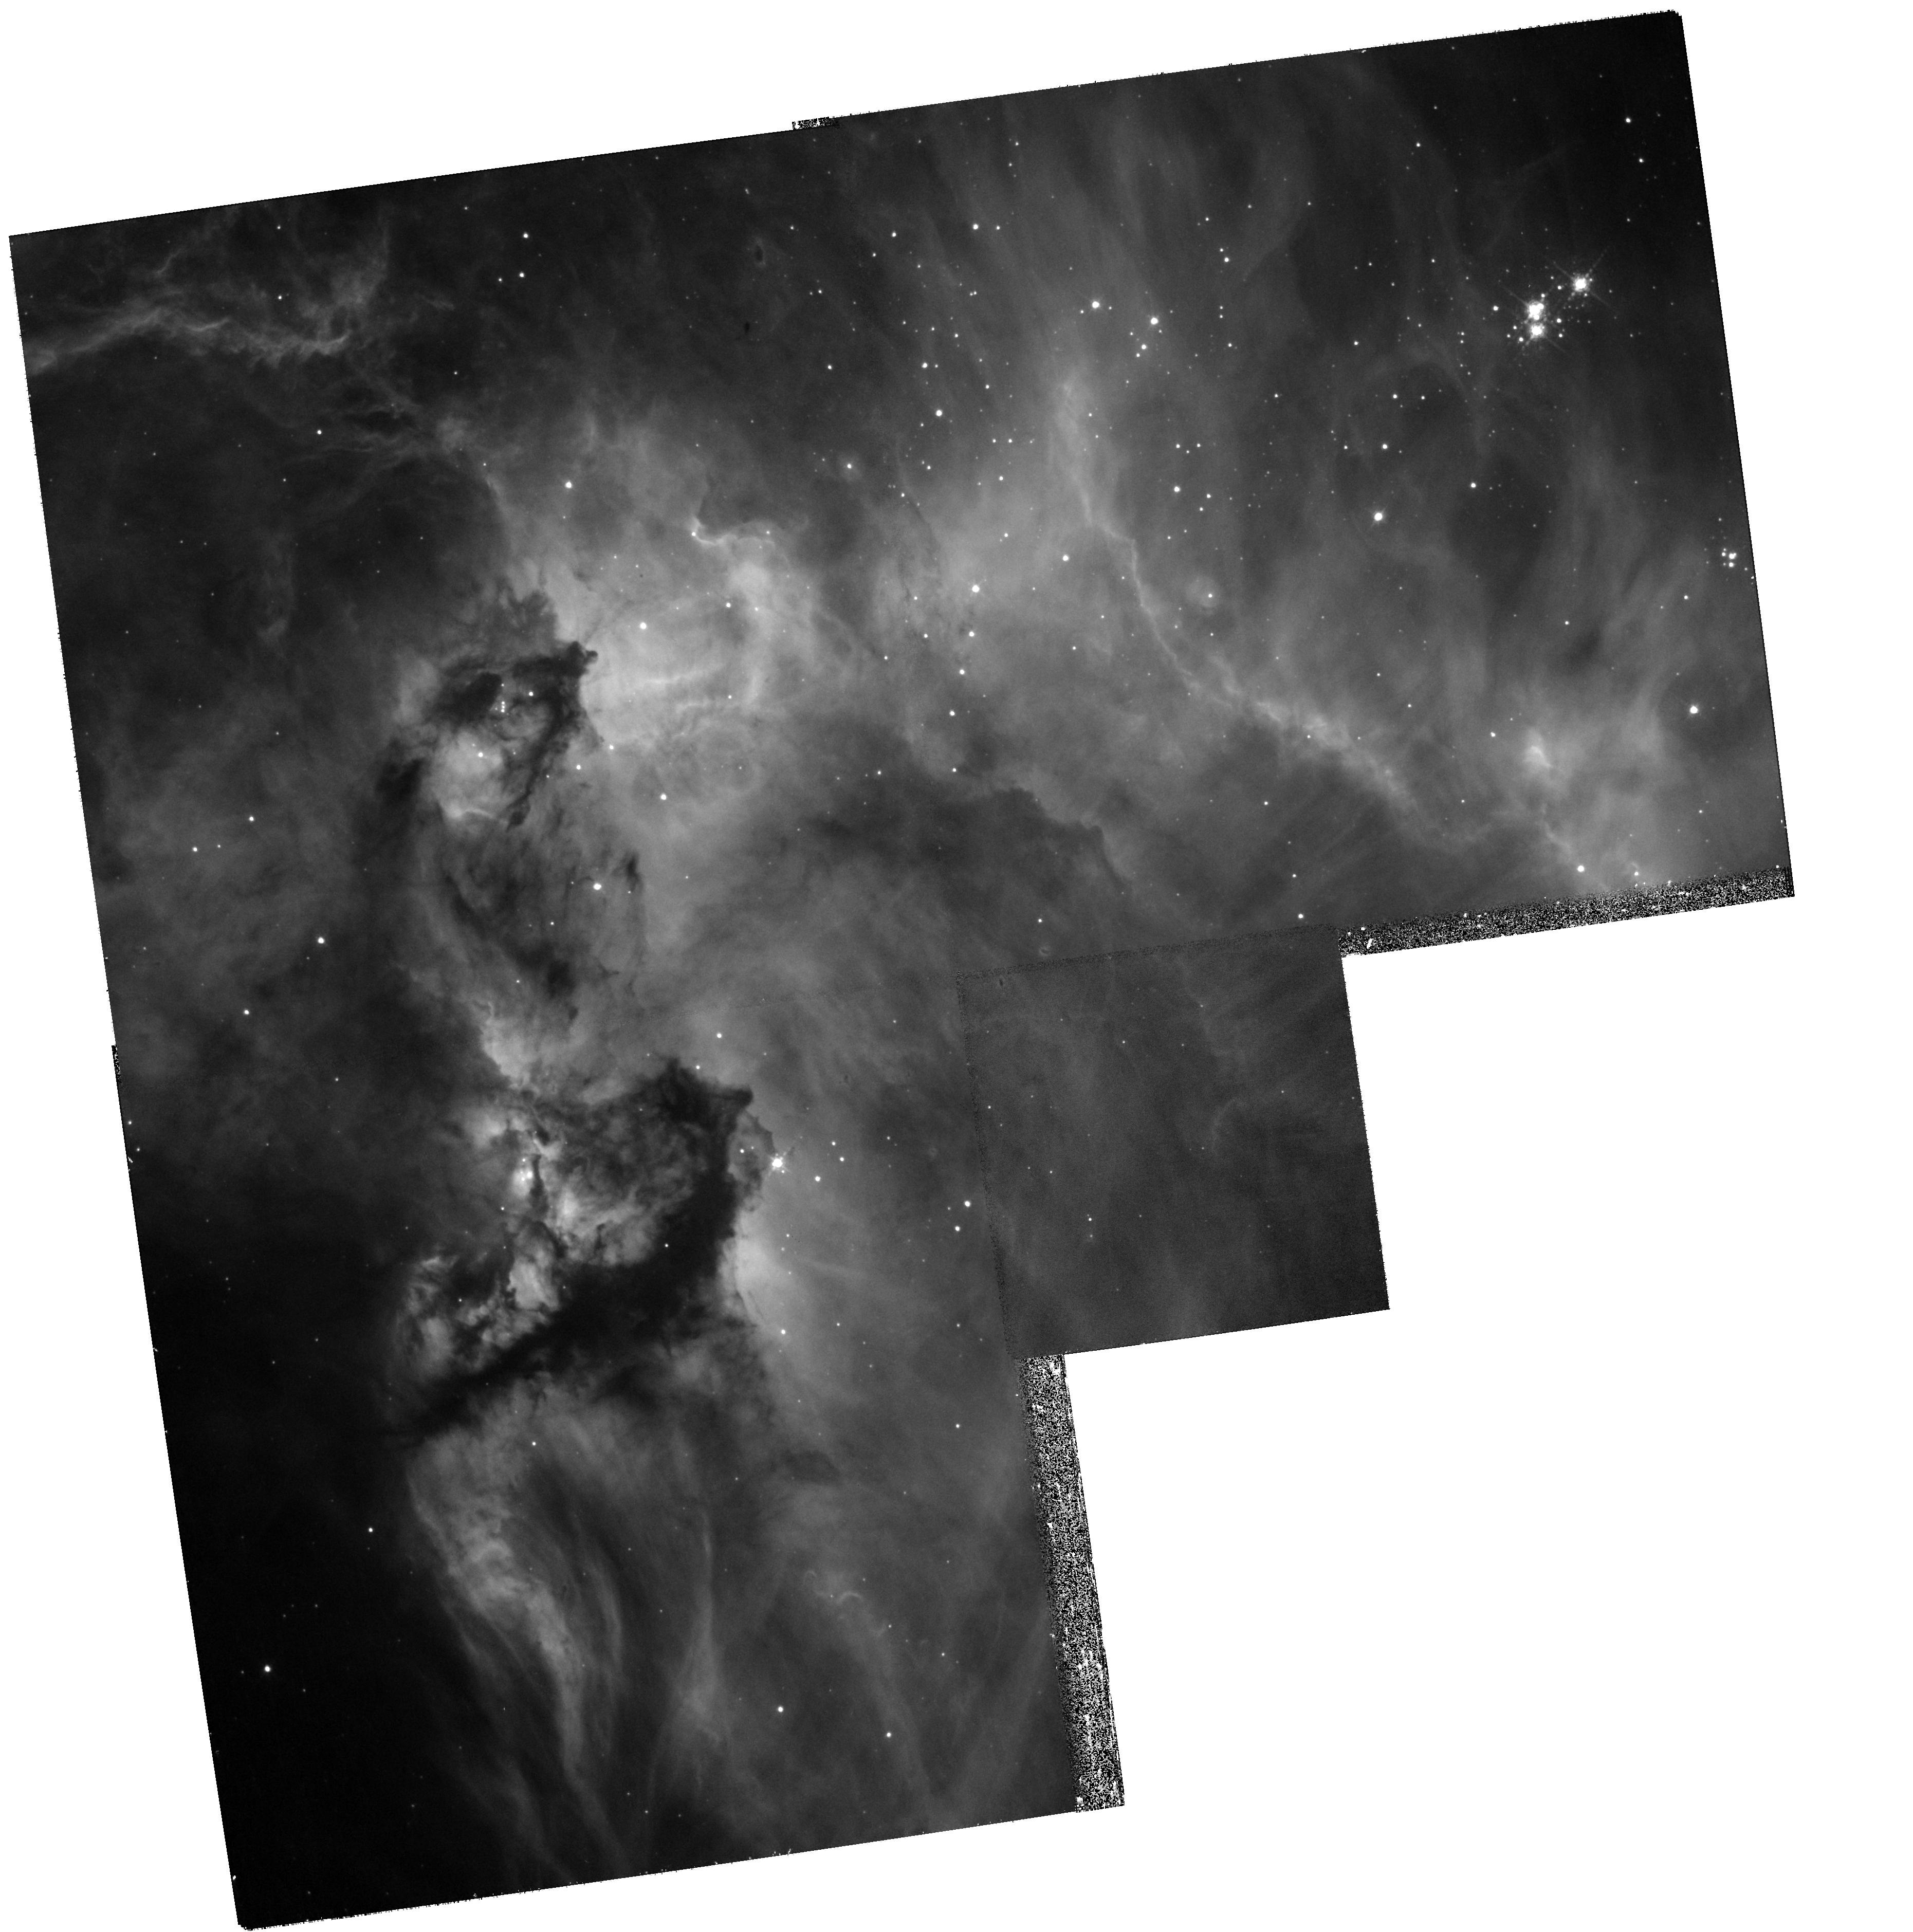
Target: NGC-2074
Instrument: WFPC2/PC
Filter: F656N
Exposure: 25 min
Observation ID: hst_11807_01_wfpc2_pc_f656n_ub5o01

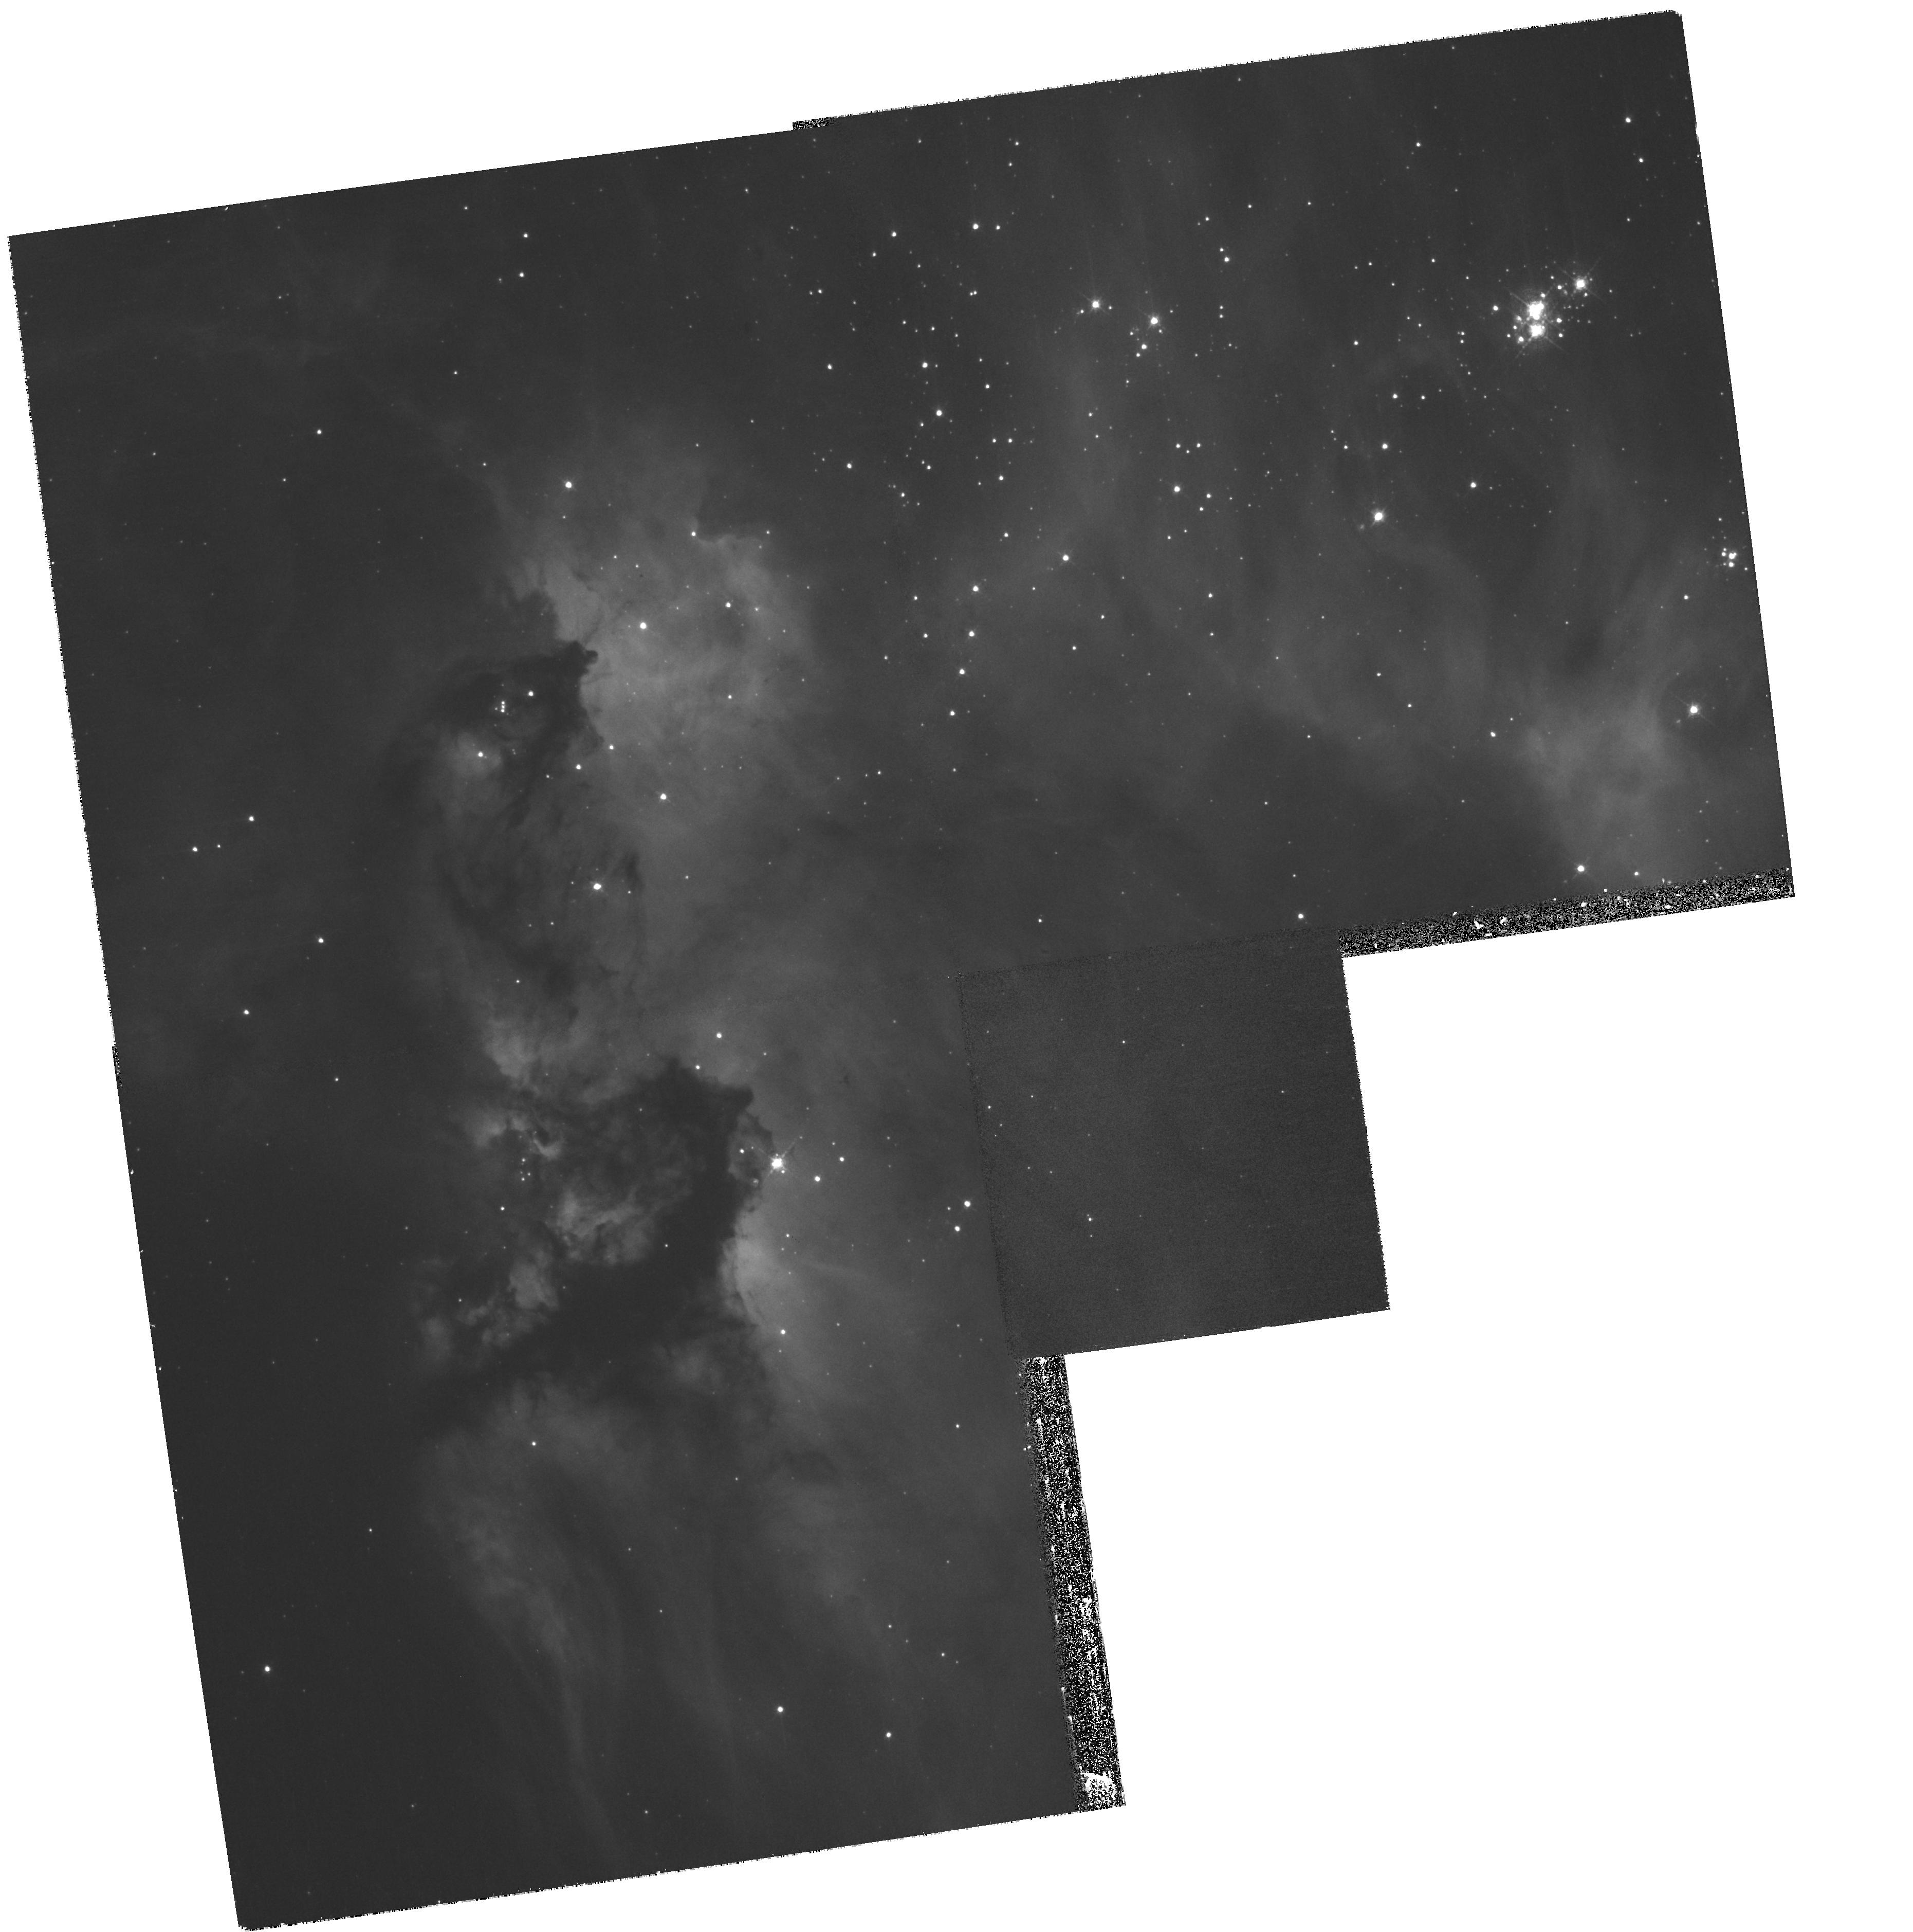
Target: NGC-2074
Instrument: WFPC2/PC
Filter: F502N
Exposure: 30 min
Observation ID: hst_11807_01_wfpc2_pc_f502n_ub5o01

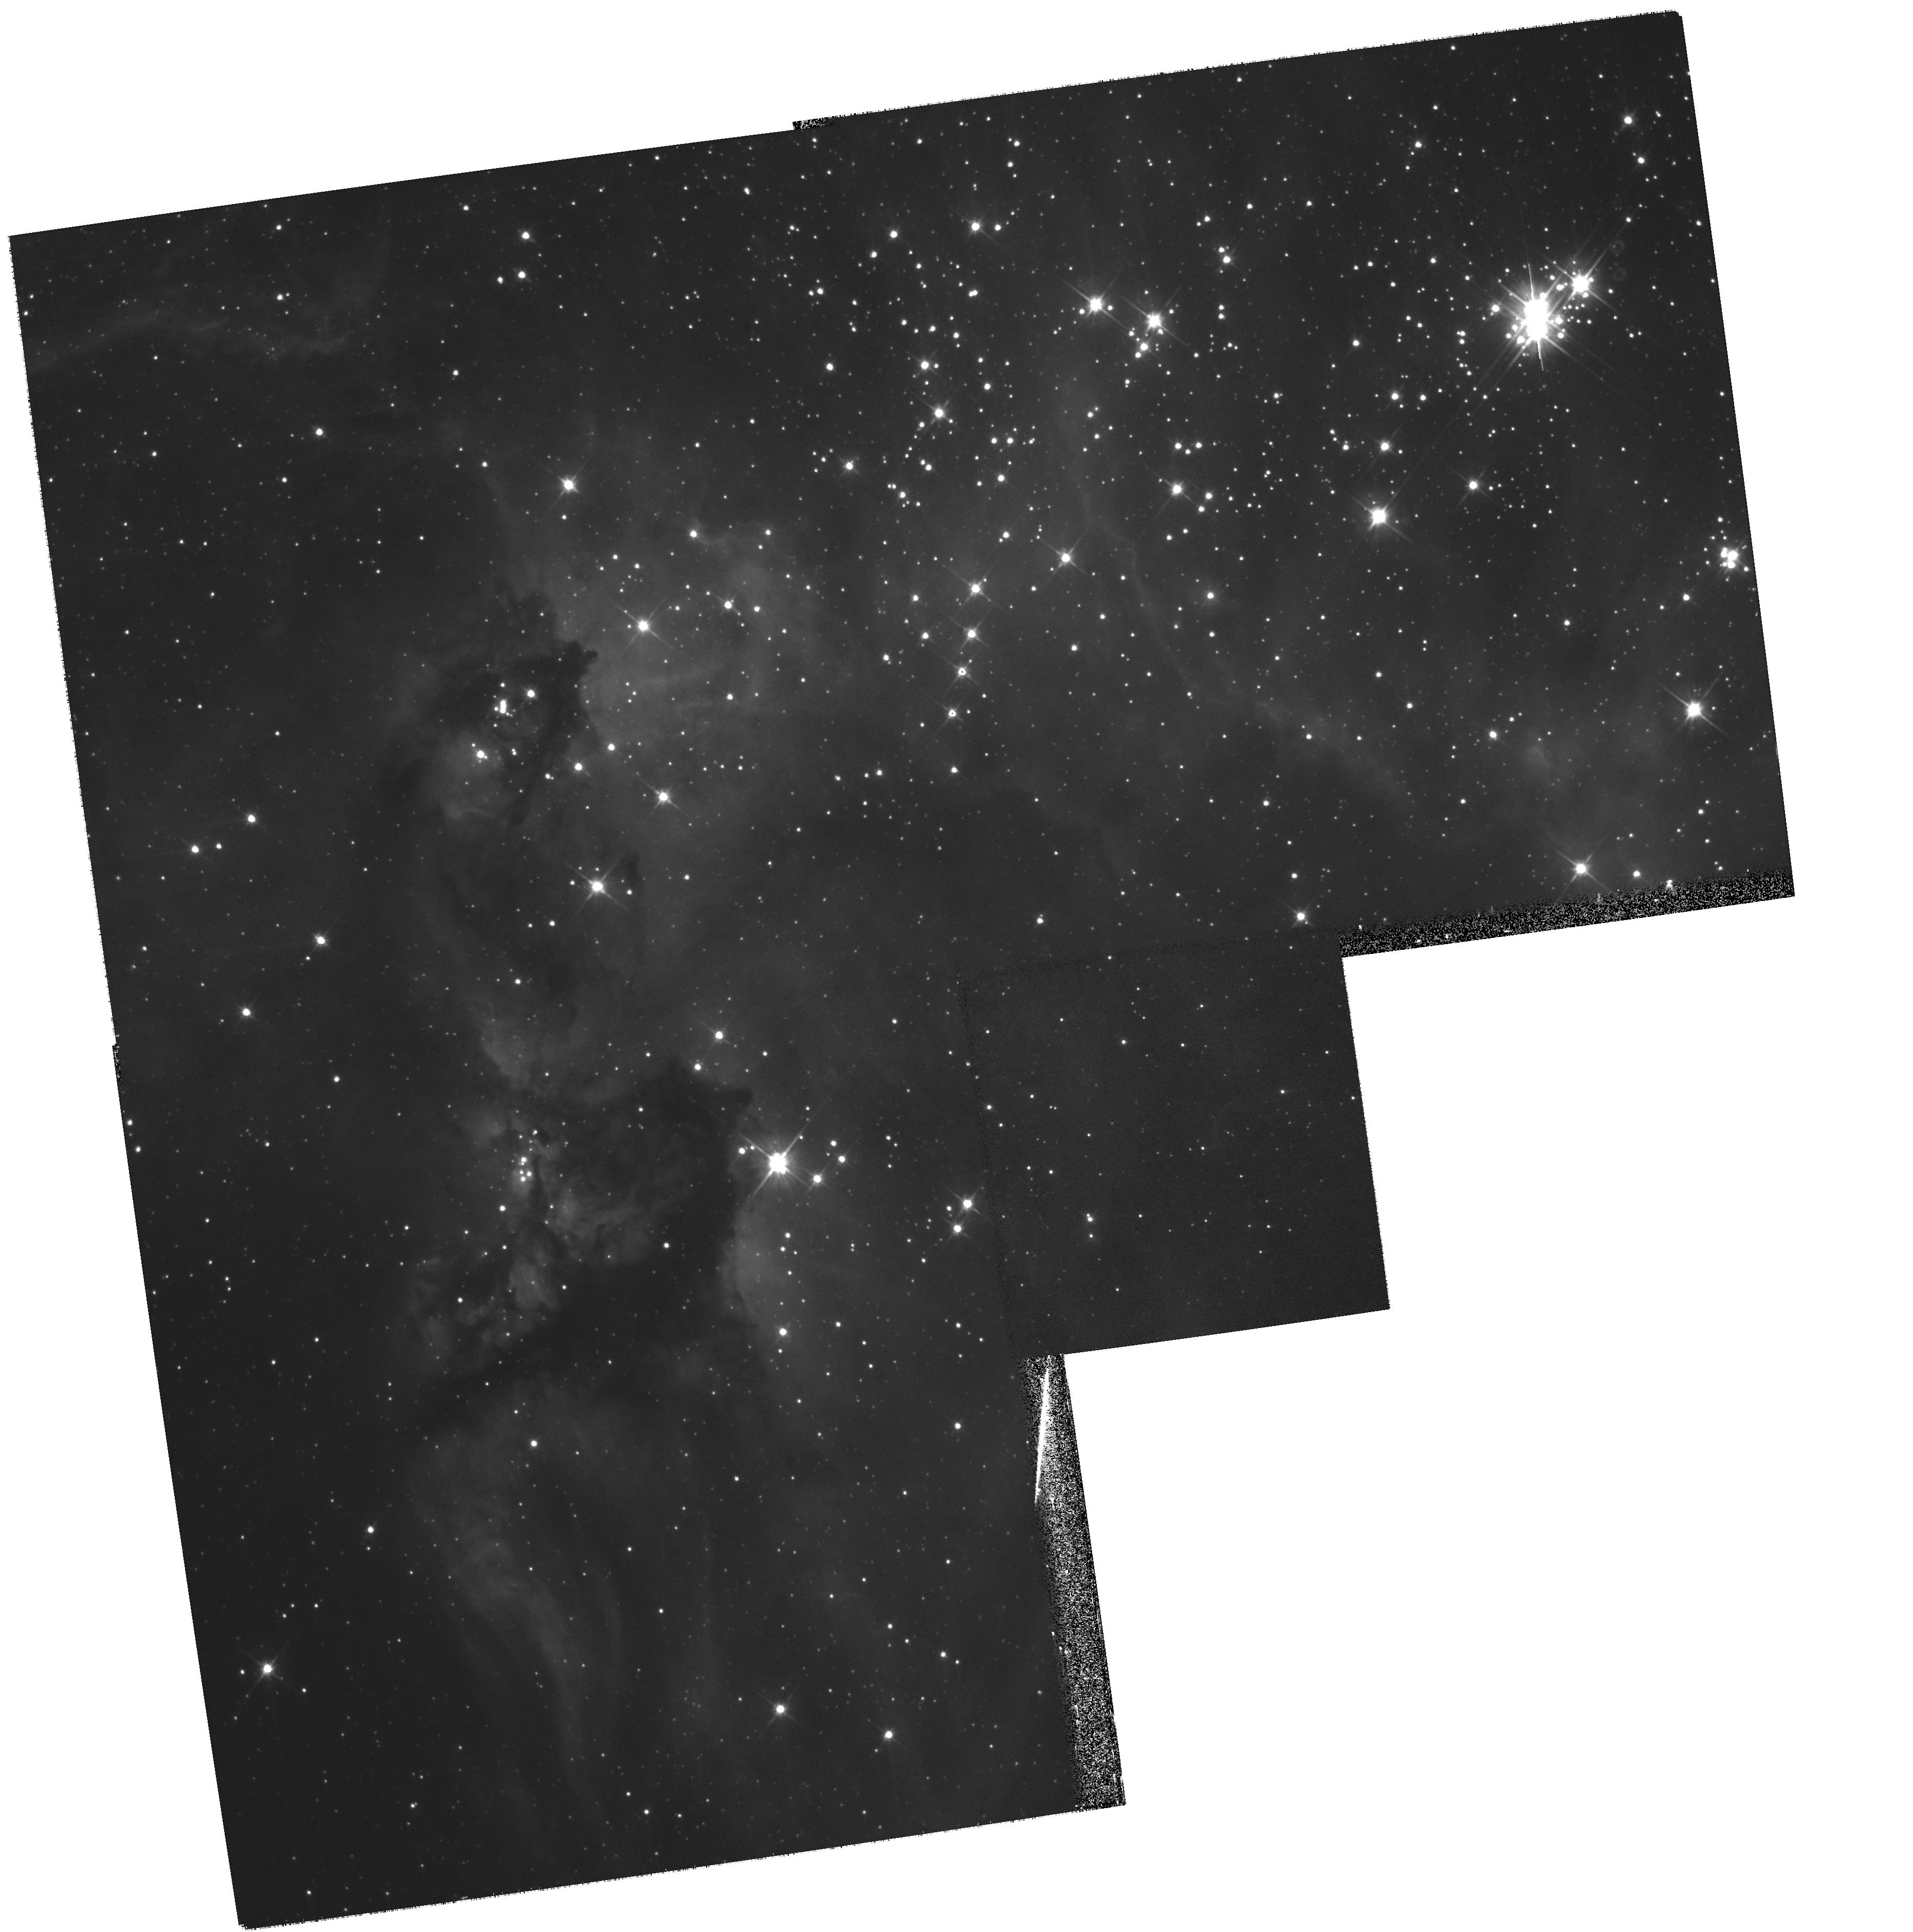
Target: NGC-2074
Instrument: WFPC2/PC
Filter: F606W
Exposure: 3 min
Observation ID: hst_11807_01_wfpc2_pc_f606w_ub5o01

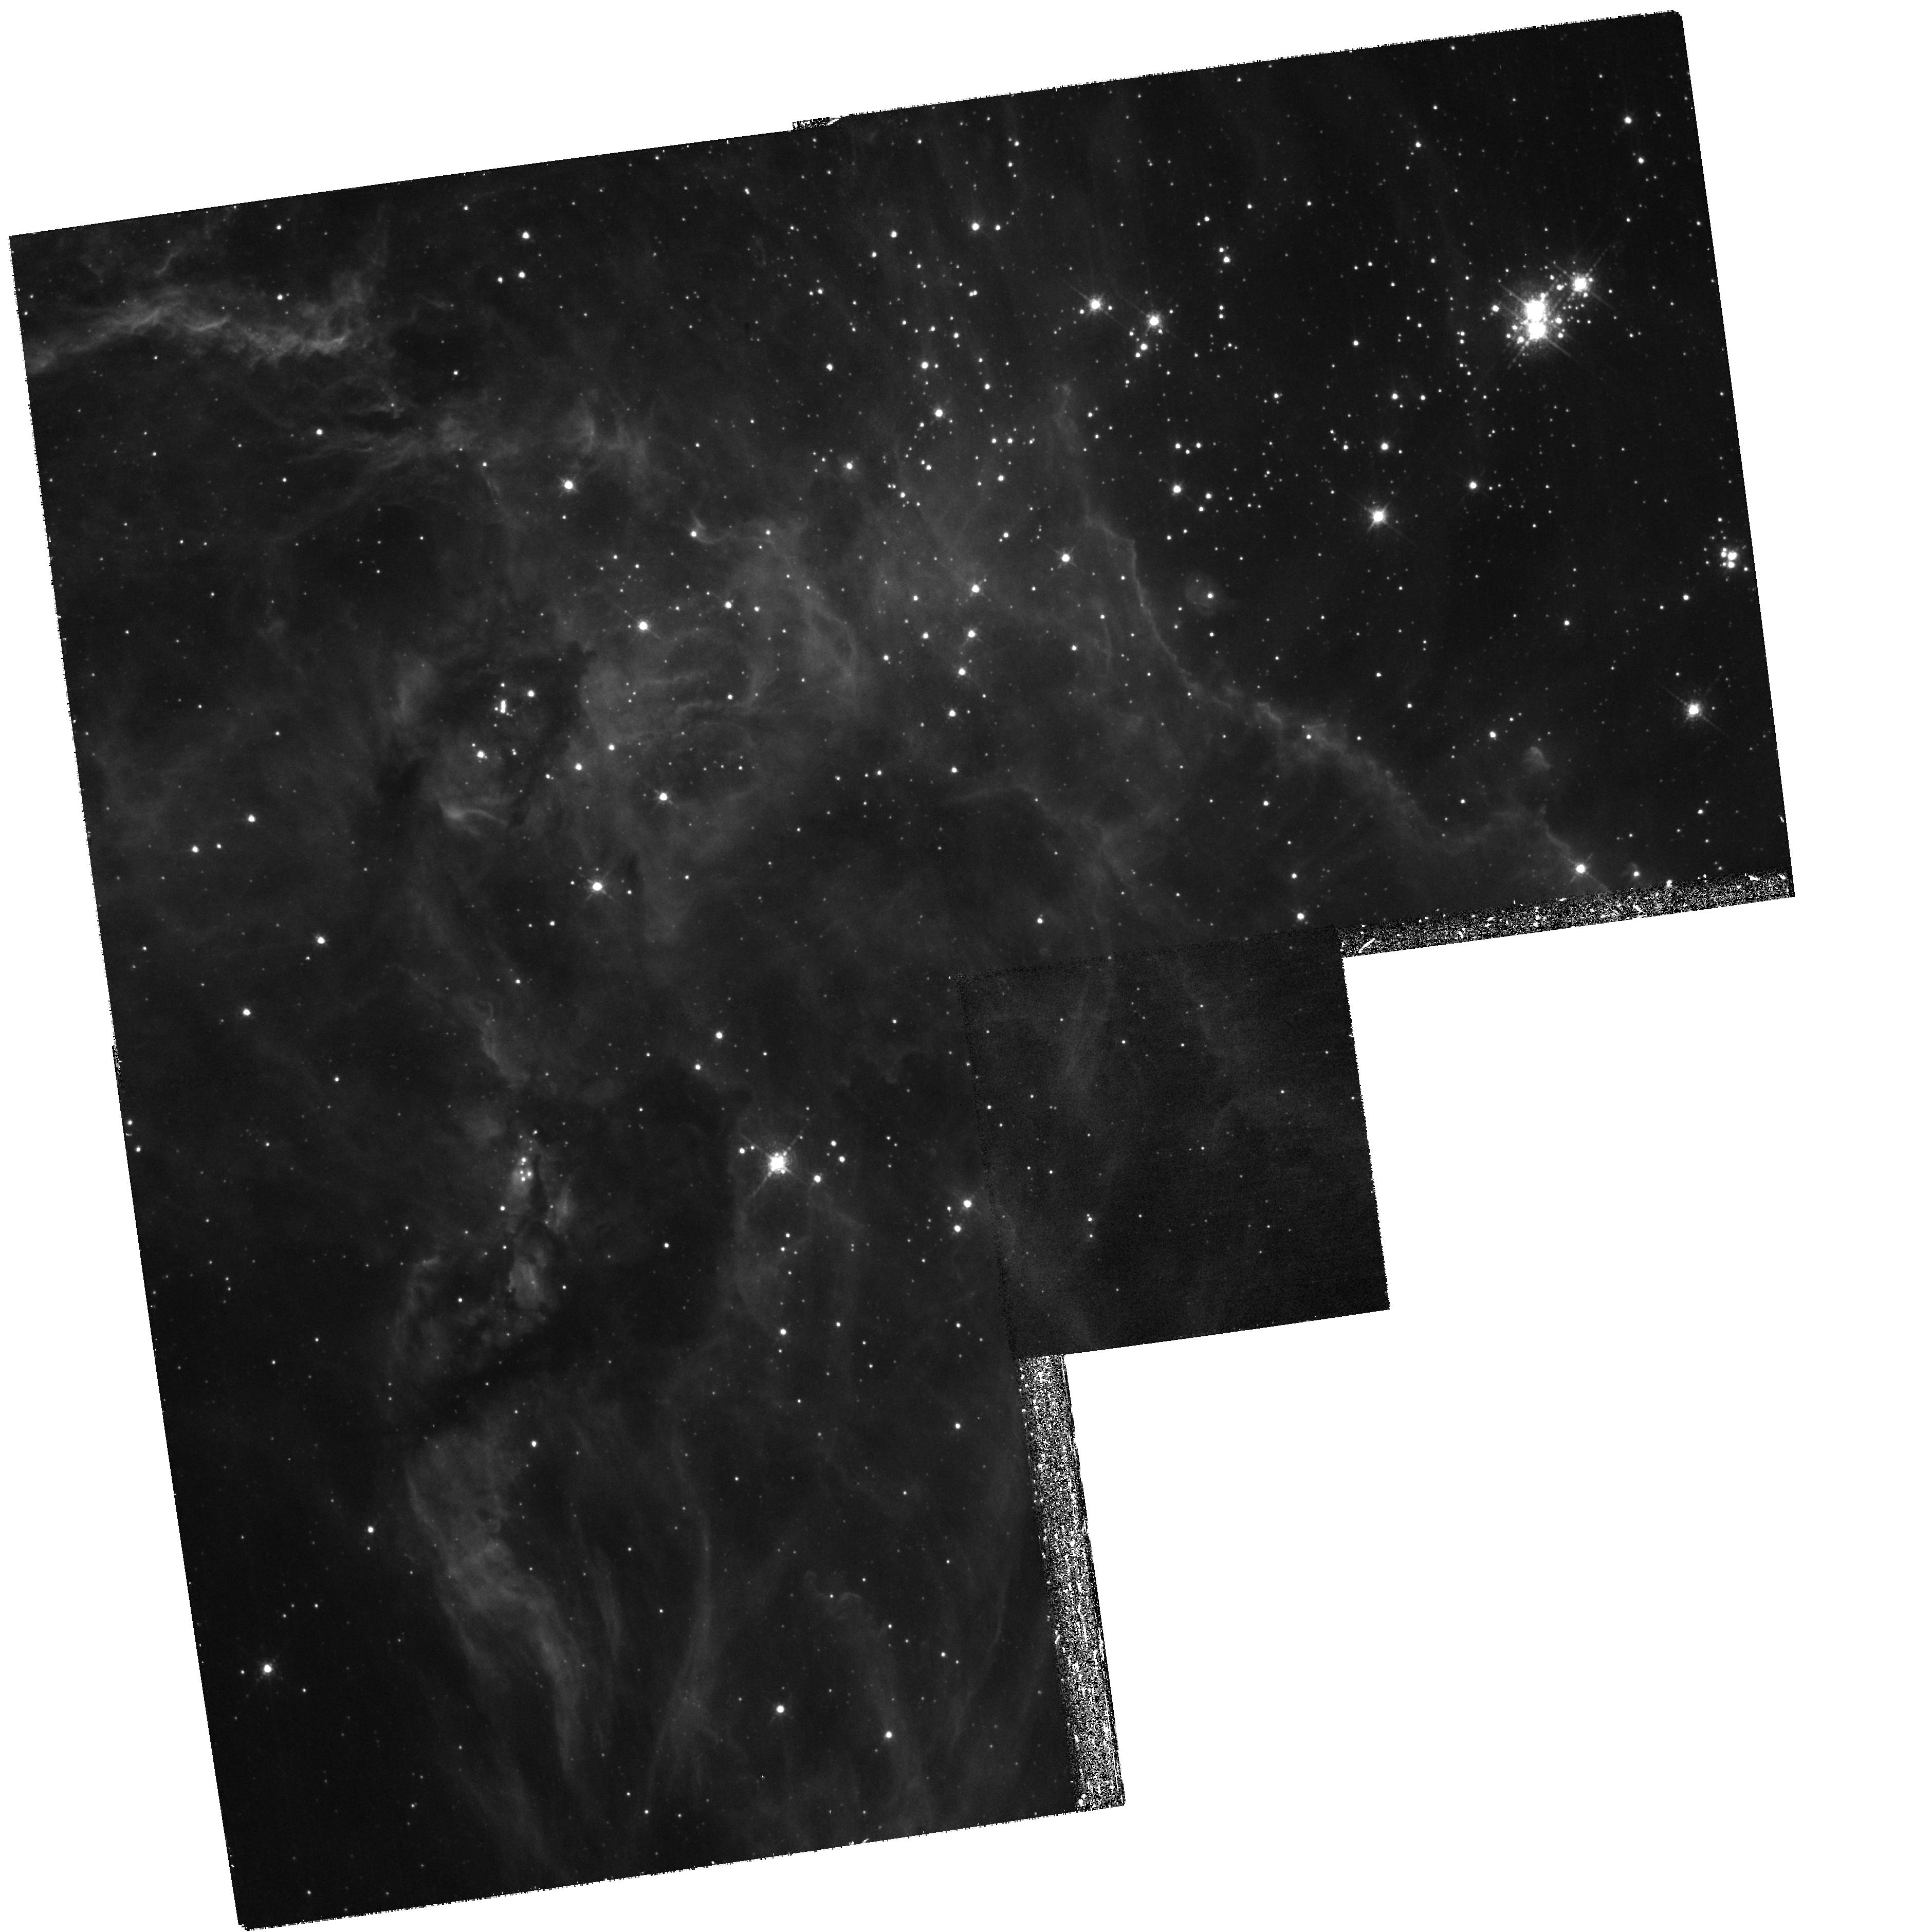
Target: NGC-2074
Instrument: WFPC2/PC
Filter: F673N
Exposure: 40 min
Observation ID: hst_11807_01_wfpc2_pc_f673n_ub5o01

Hubble WFPC2 imaging of NGC 2074 in the Large Magellanic Cloud (PI: Livio, Mario)

We propose HST WFPC2 observations of the diffuse nebula NGC 2074 (which is possibly a SNR) in the LMC. We will exploit the spatial resolution provided by HST to image circumstellar ejecta of hot stars , where ground- based imaging is difficult, and cannot provide meaningful spatial information. The distribution of the ionized gas and dust will allow us to determine the morphology of the circumstellar nebulae. In addition, the image promises to be quite spectacular, endowing it with great outreach potential.